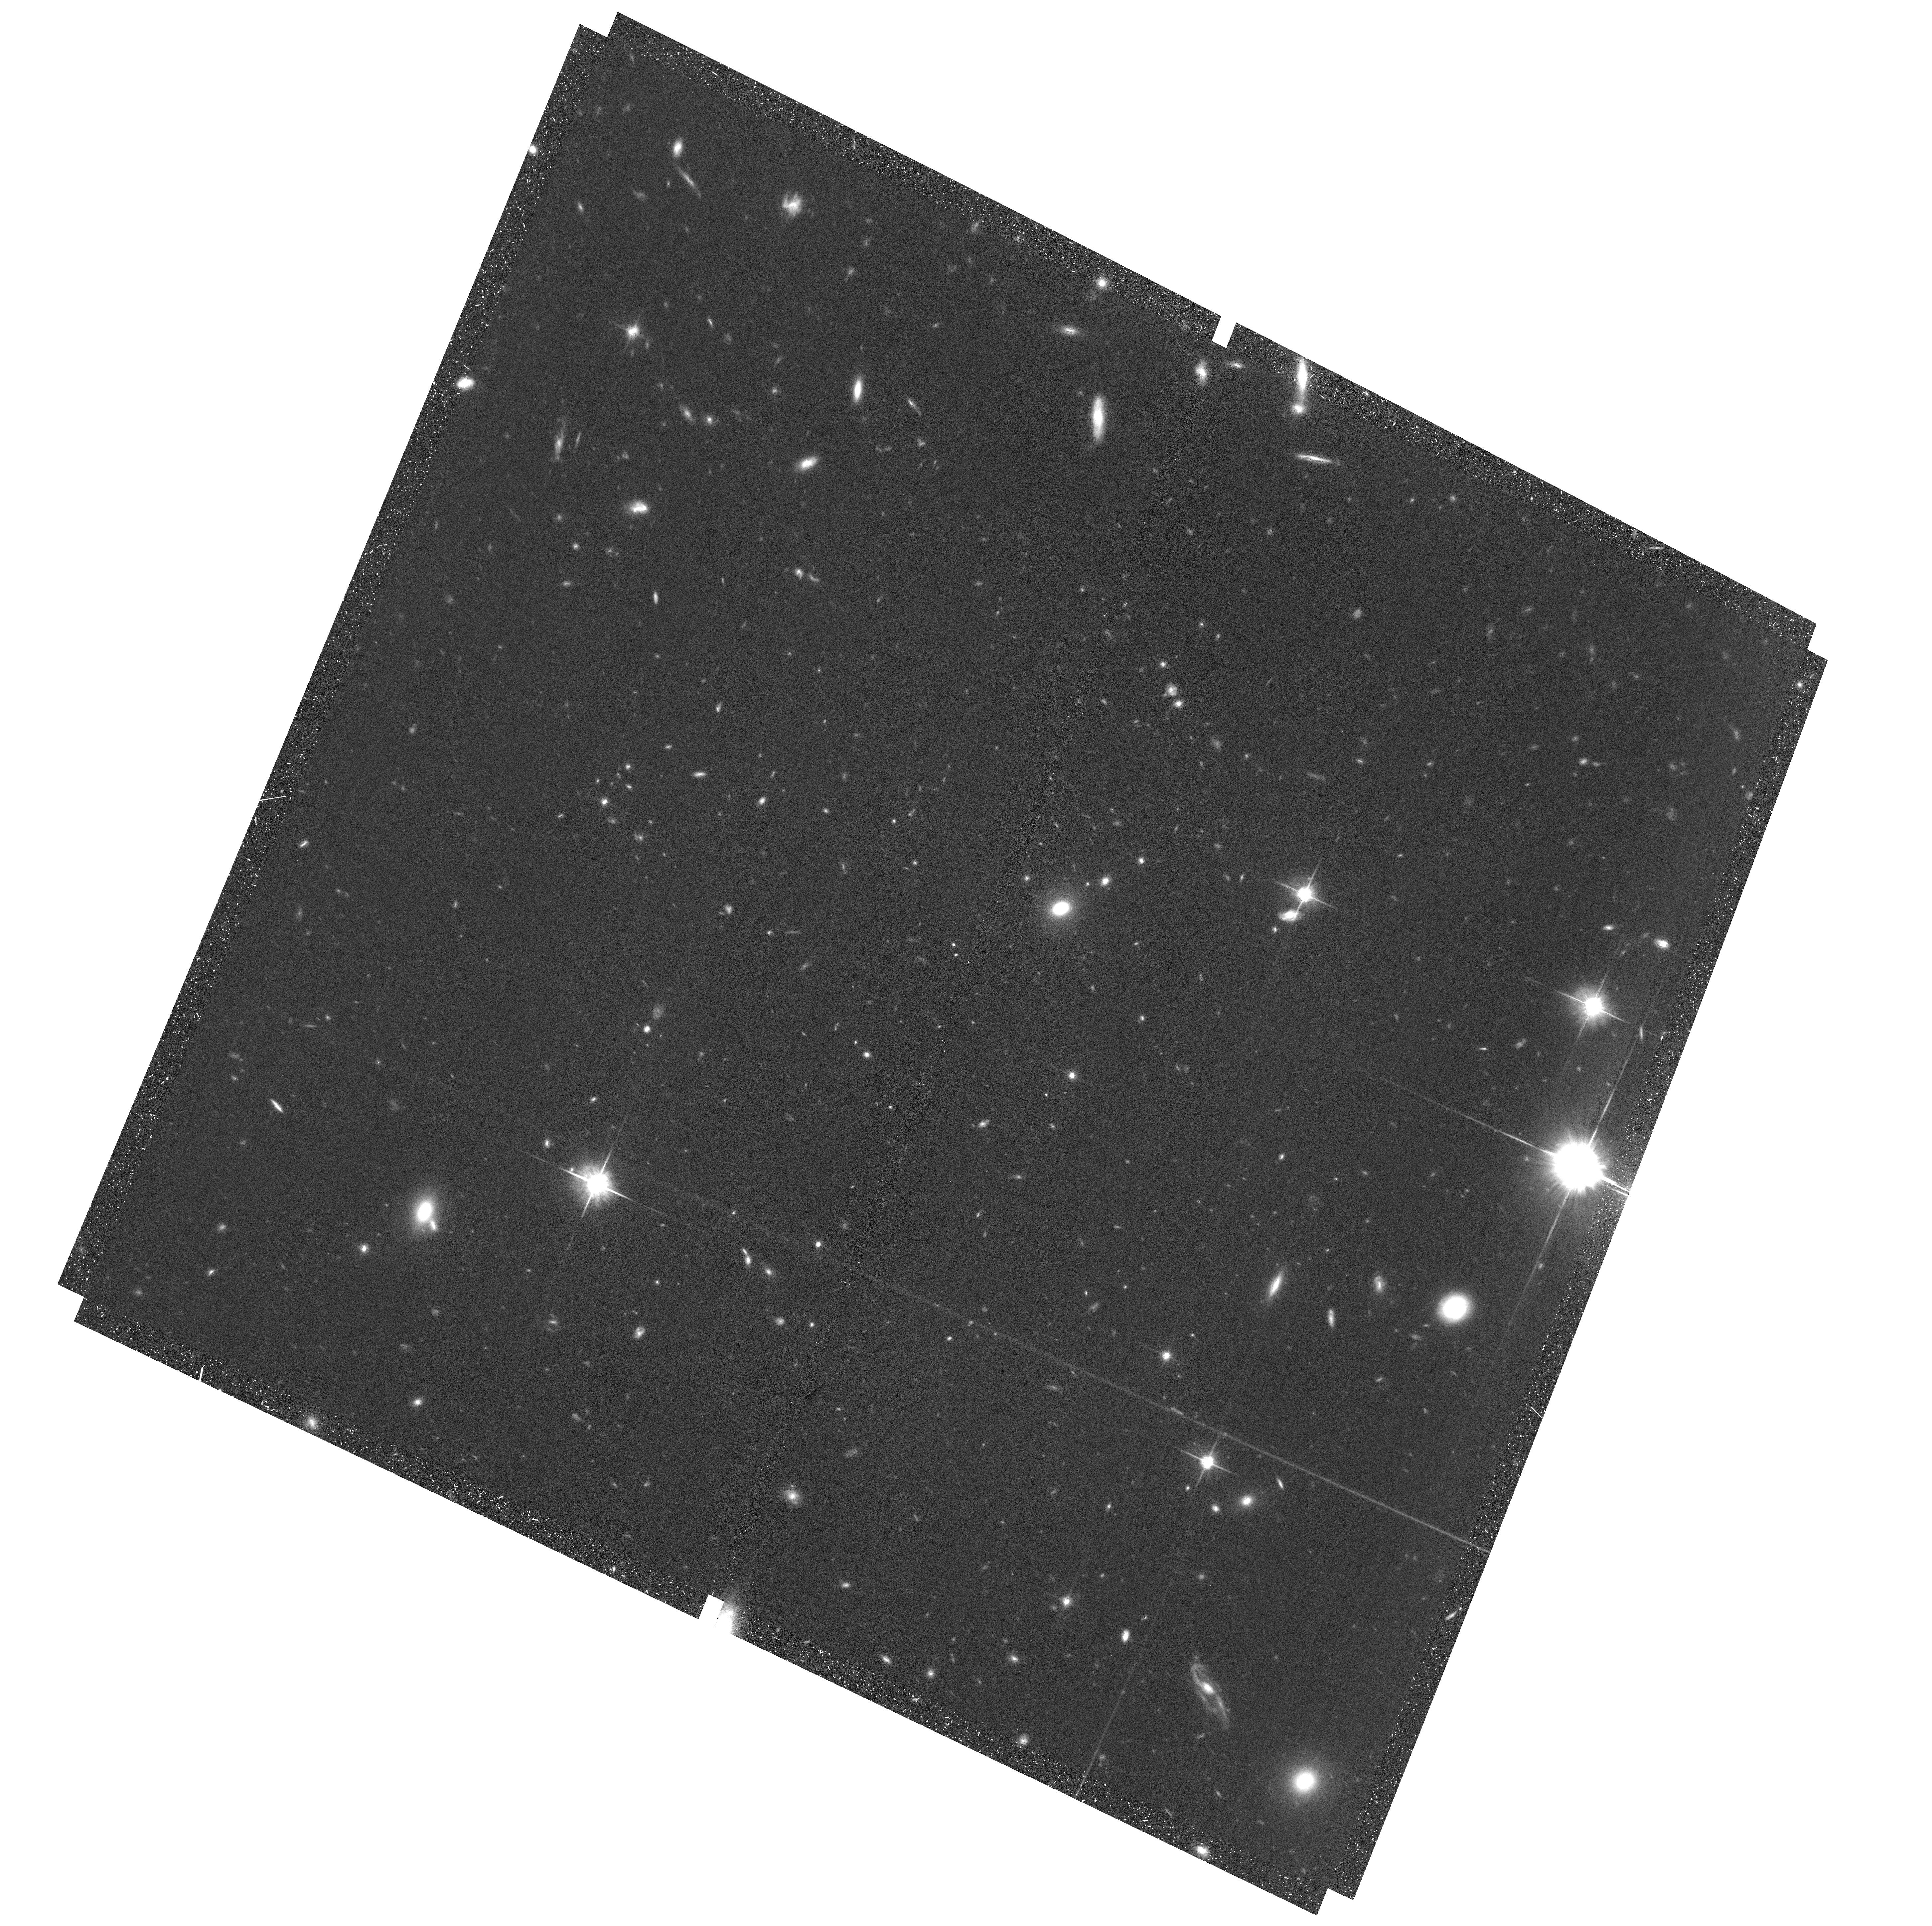
Target: field at RA 342.310°, Dec -44.570°
Instrument: ACS/WFC
Filter: F814W
Exposure: 1.2 h
Observation ID: hst_17908_22_acs_wfc_f814w_jfjz22

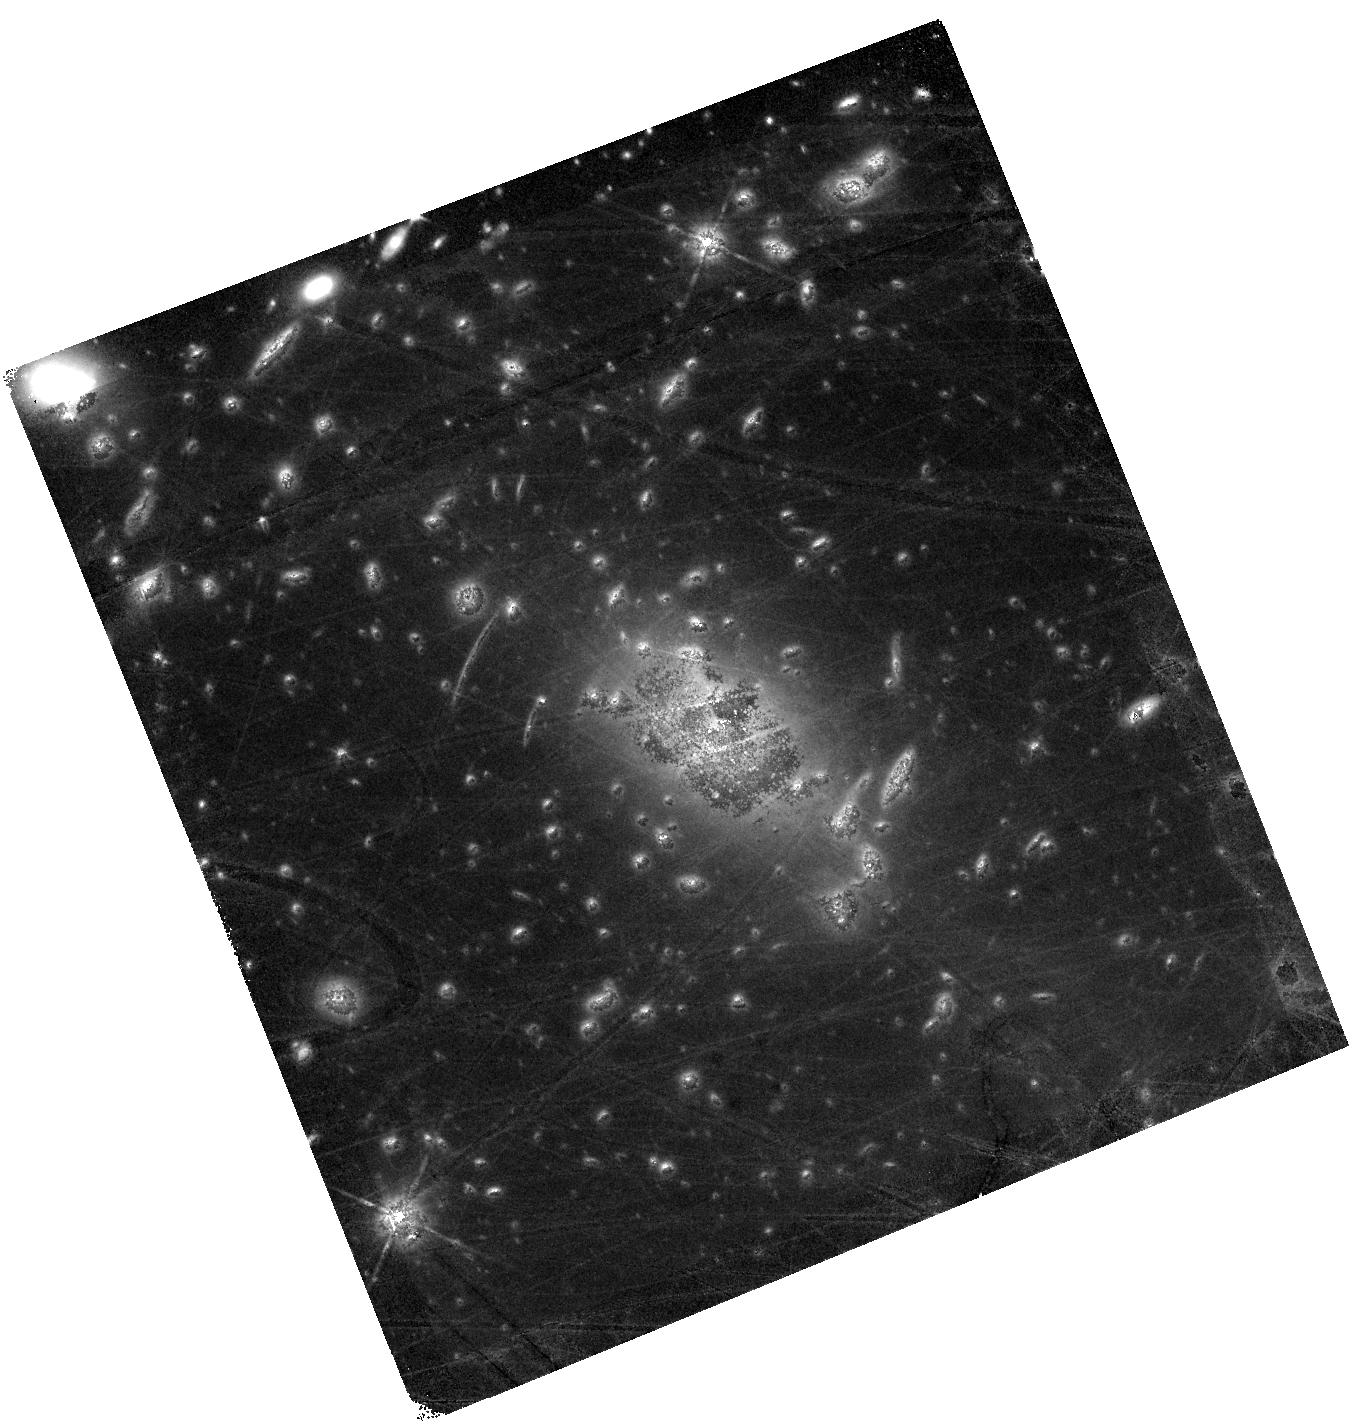
Target: ABELL-S1063
Instrument: WFC3/IR
Filter: F140W
Exposure: 1.4 h
Observation ID: hst_17908_25_wfc3_ir_f140w_ifjz25

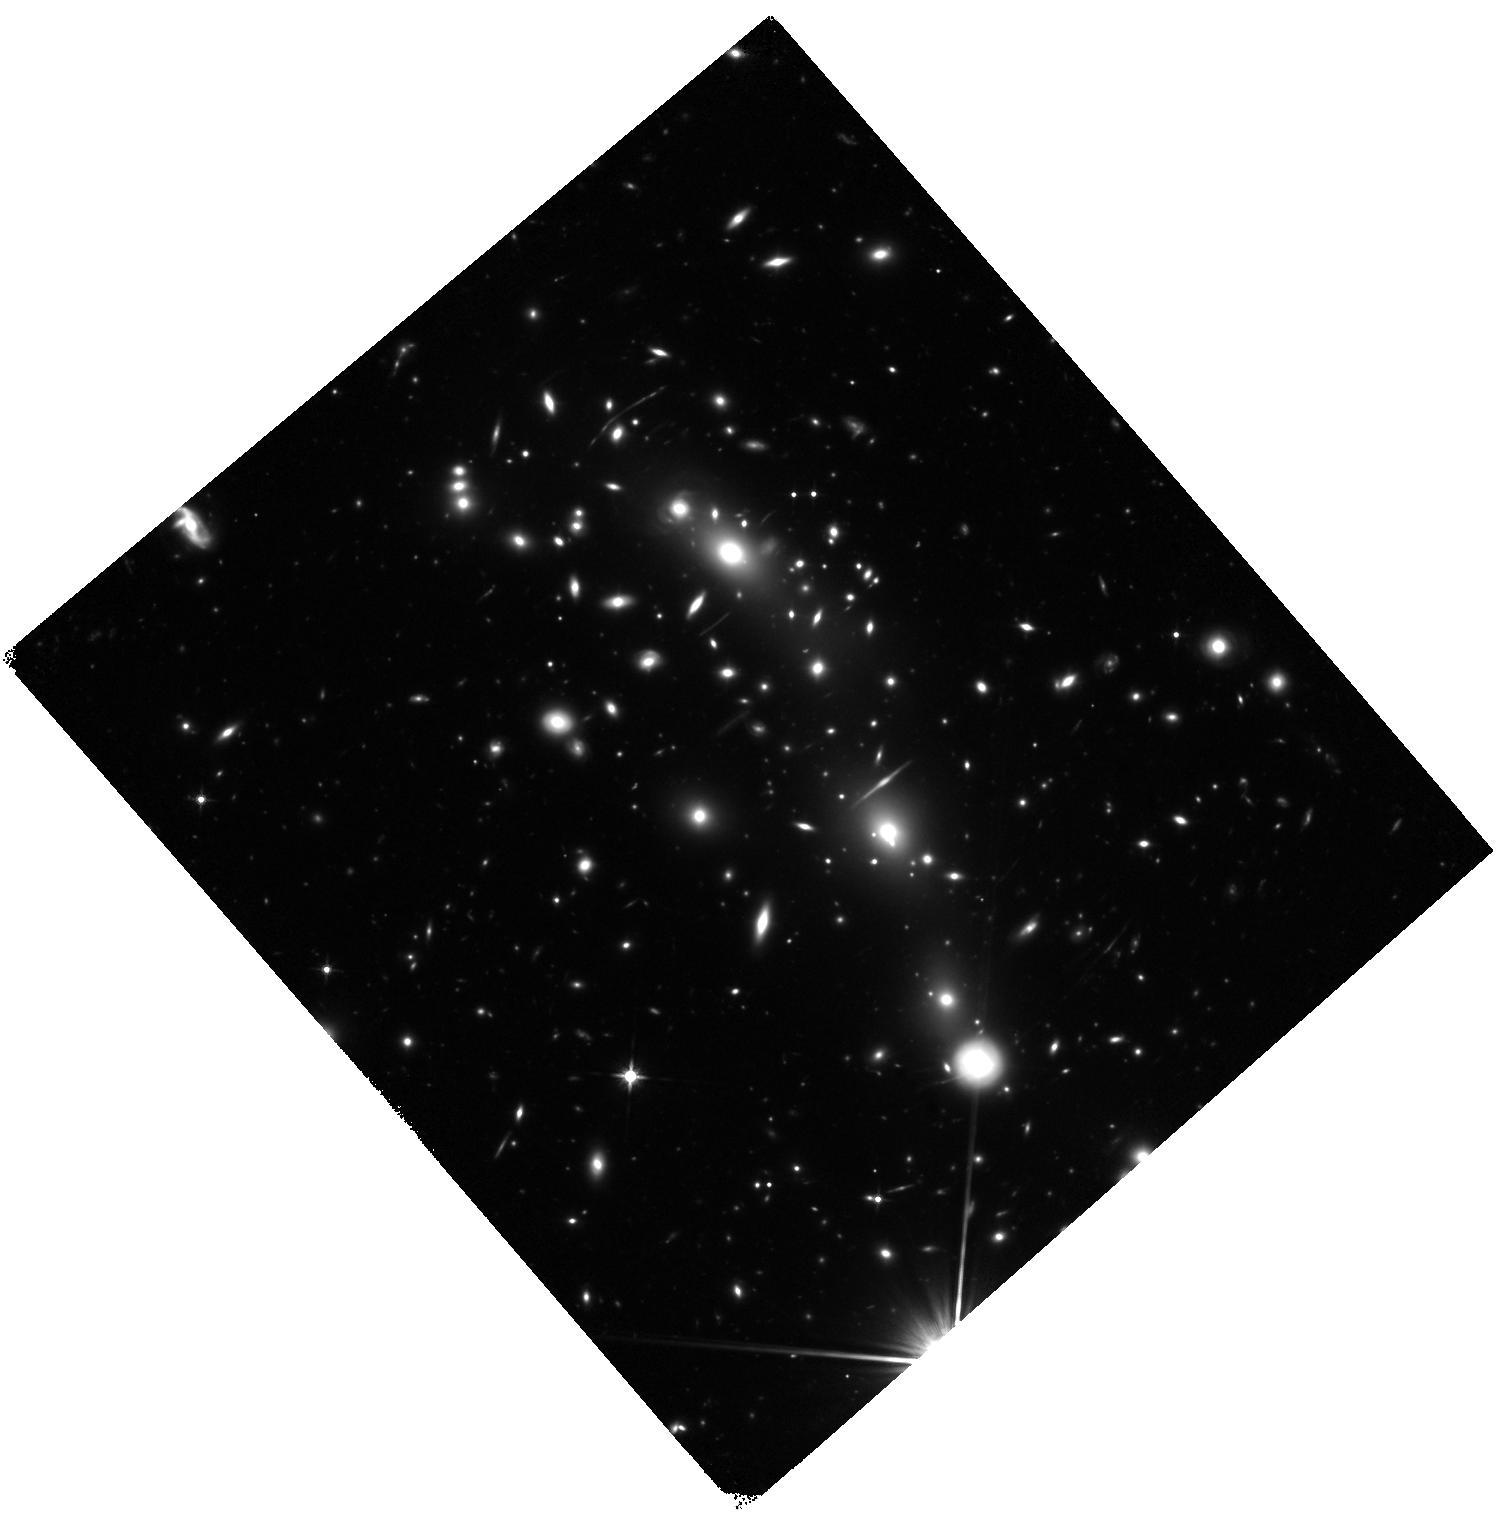
Target: MACSJ0416.1-2403
Instrument: WFC3/IR
Filter: F140W
Exposure: 1.4 h
Observation ID: hst_17908_11_wfc3_ir_f140w_ifjz11

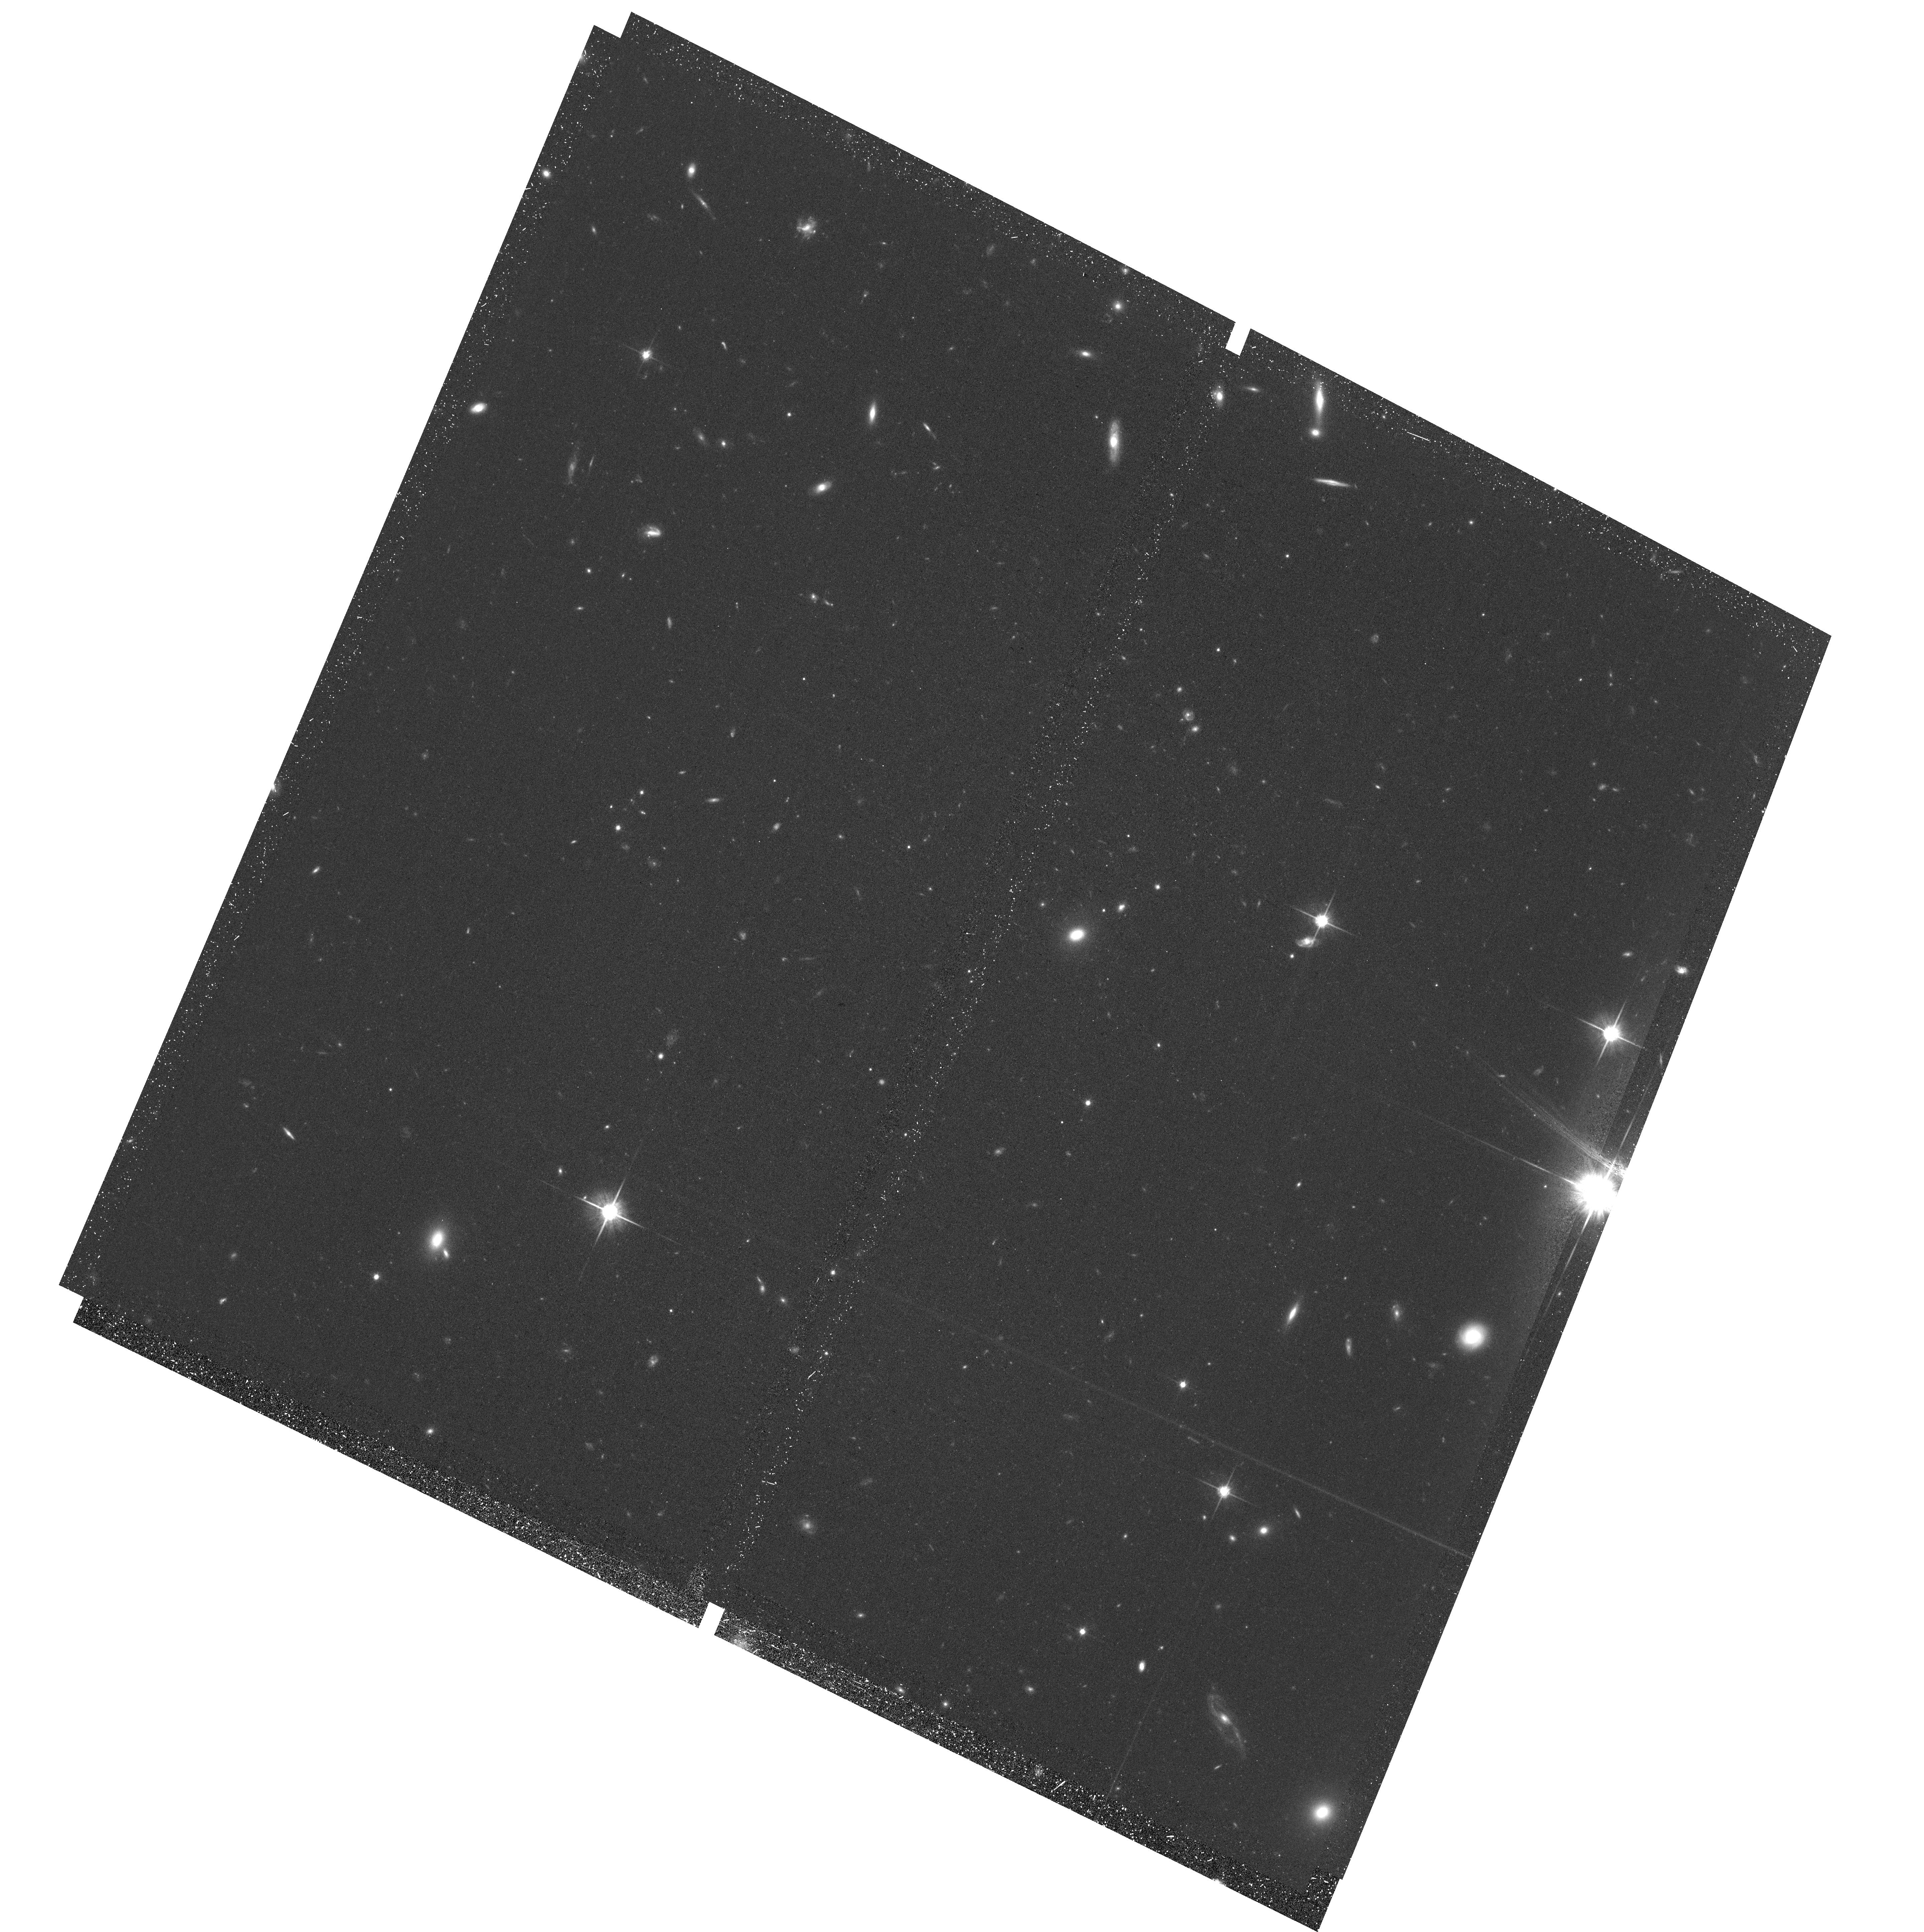
Target: field at RA 342.312°, Dec -44.570°
Instrument: ACS/WFC
Filter: F814W
Exposure: 41 min
Observation ID: hst_17908_21_acs_wfc_f814w_jfjz21

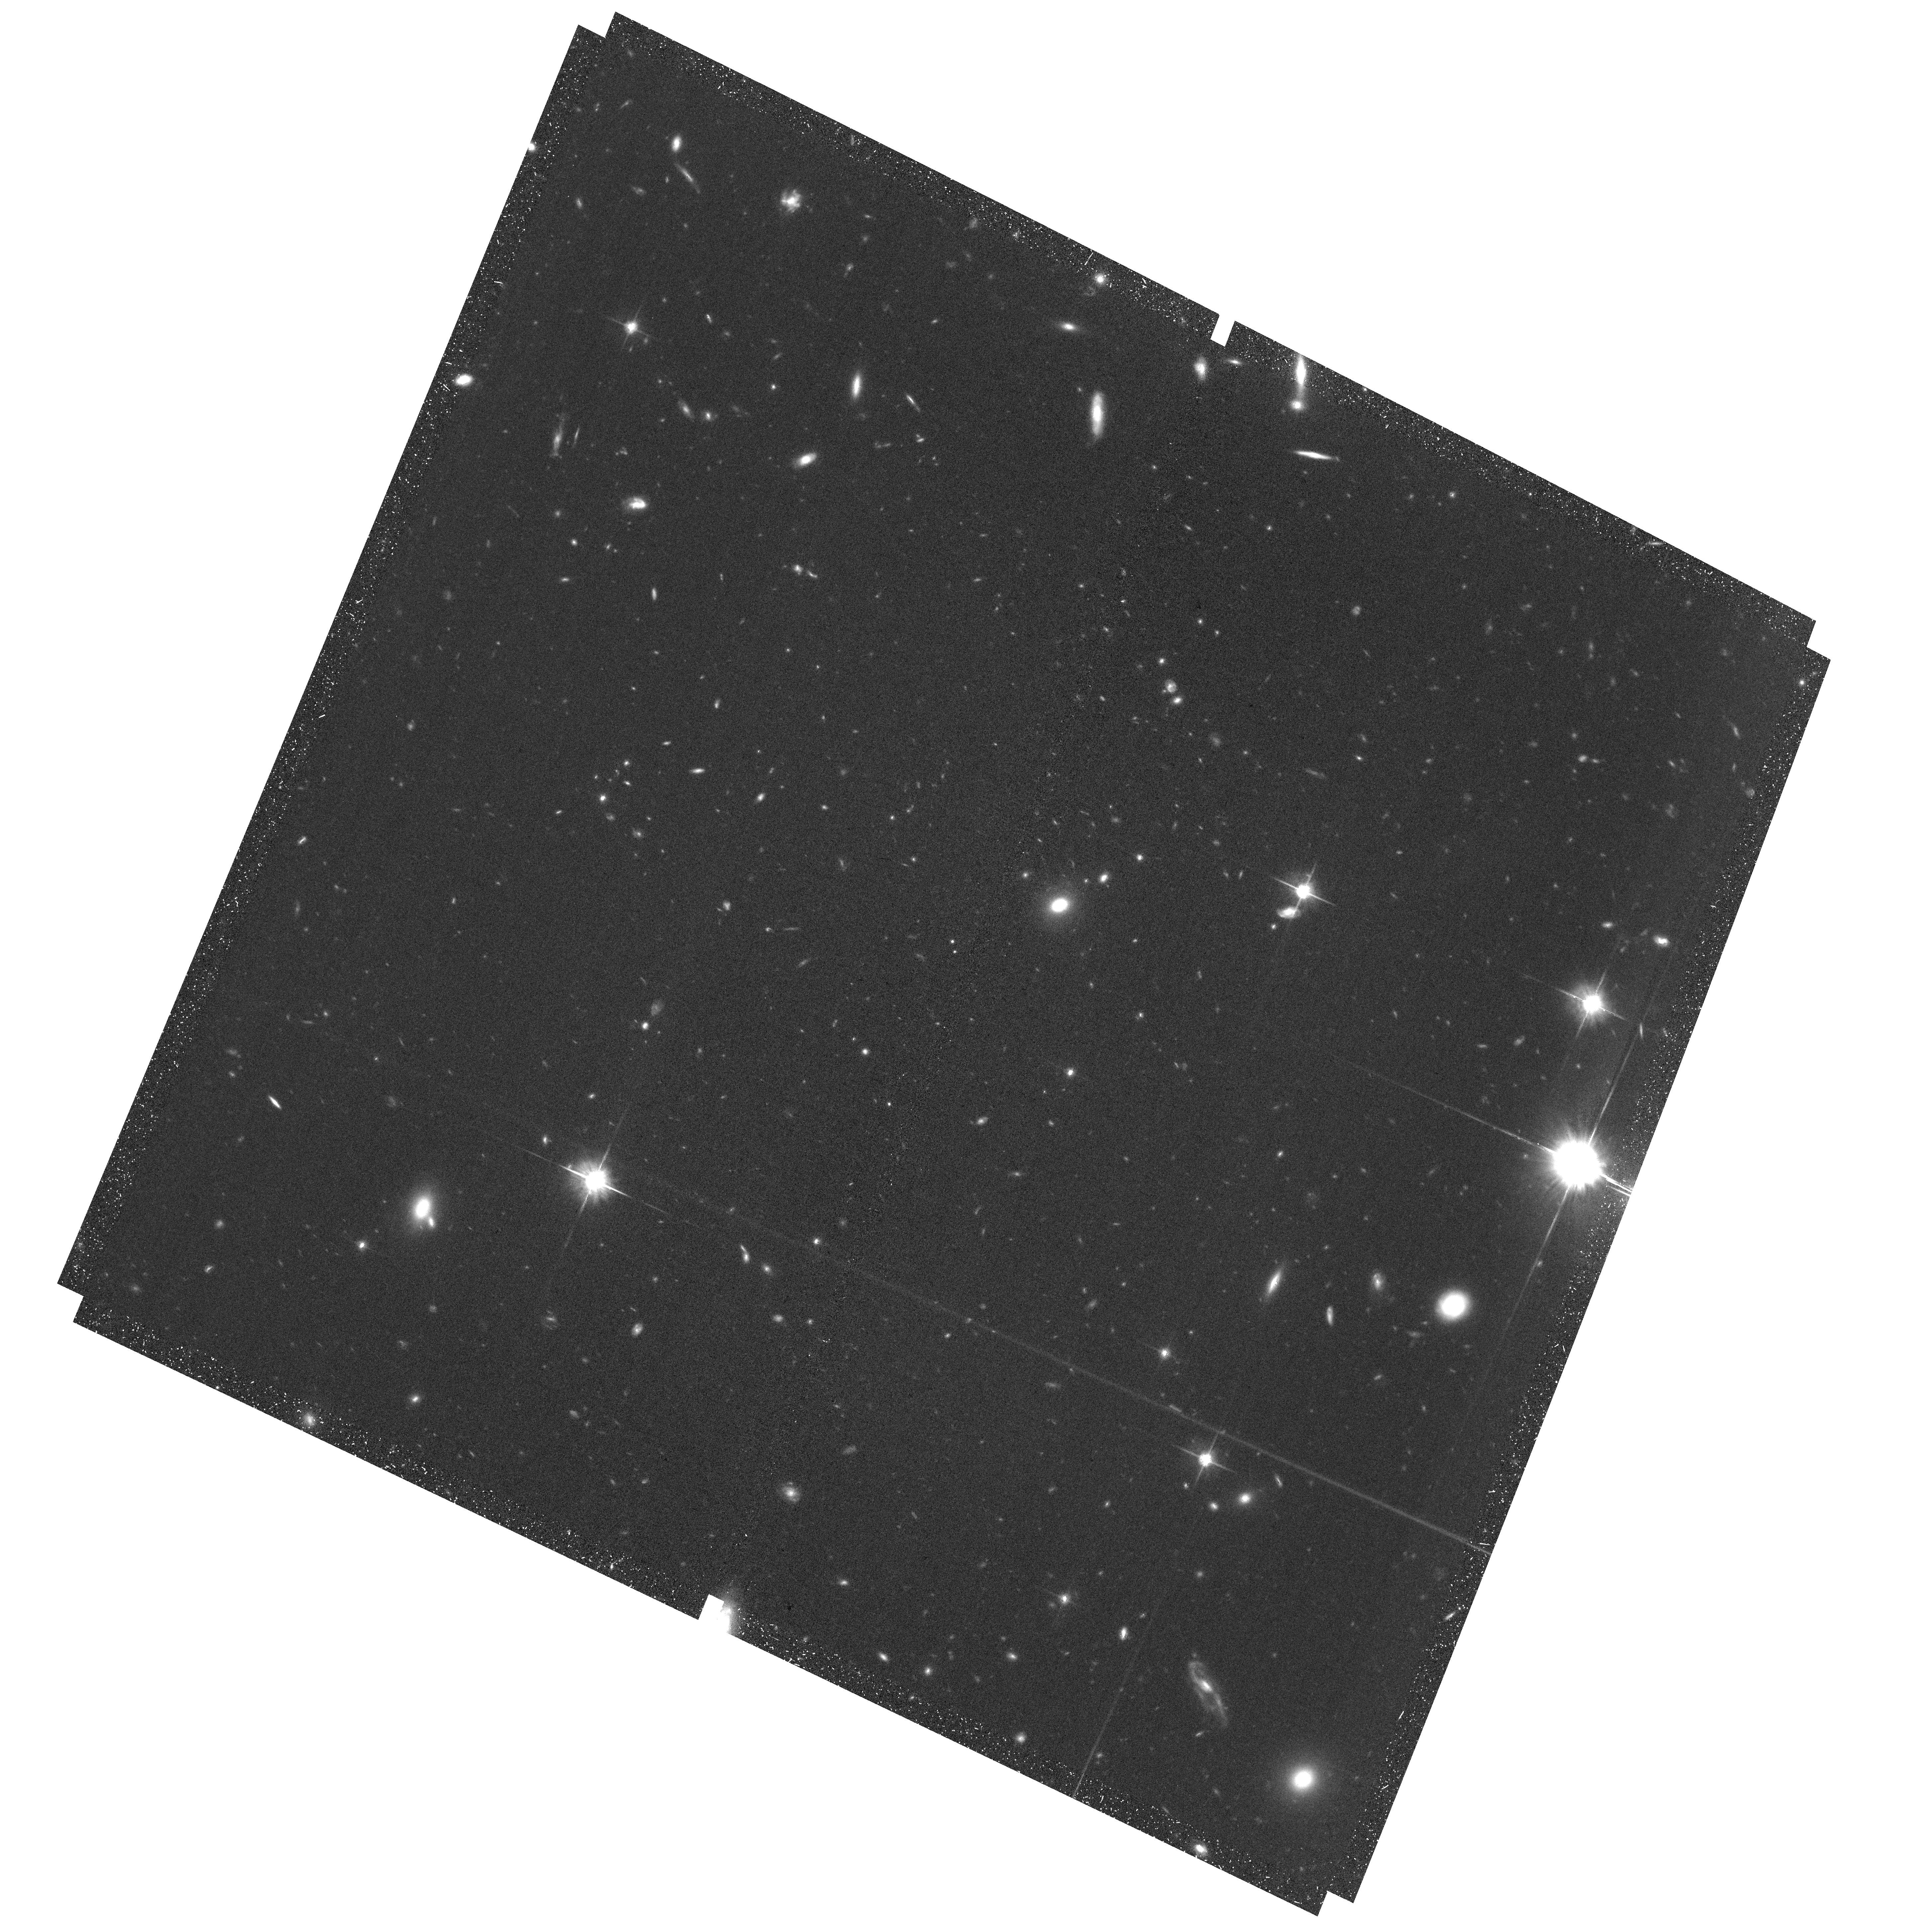
Target: field at RA 342.312°, Dec -44.571°
Instrument: ACS/WFC
Filter: F814W
Exposure: 1.2 h
Observation ID: hst_17908_23_acs_wfc_f814w_jfjz23

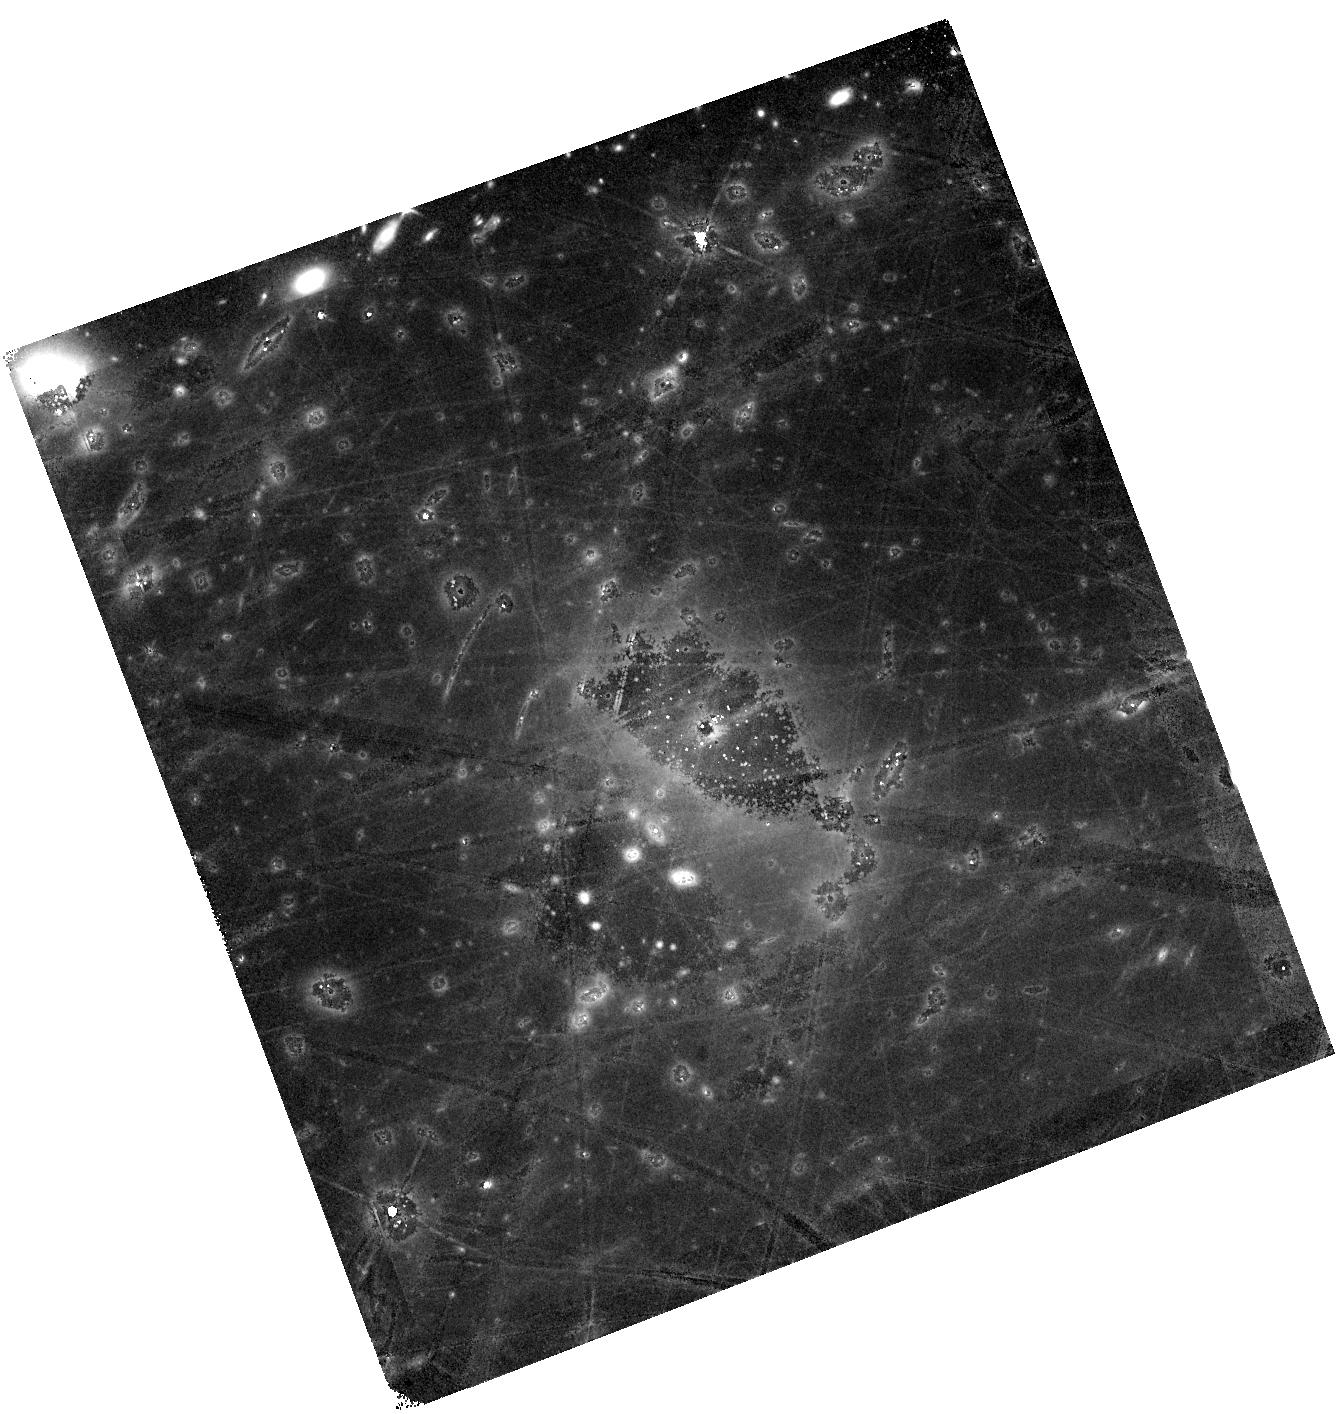
Target: ABELL-S1063
Instrument: WFC3/IR
Filter: F140W
Exposure: 1.4 h
Observation ID: hst_17908_21_wfc3_ir_f140w_ifjz21

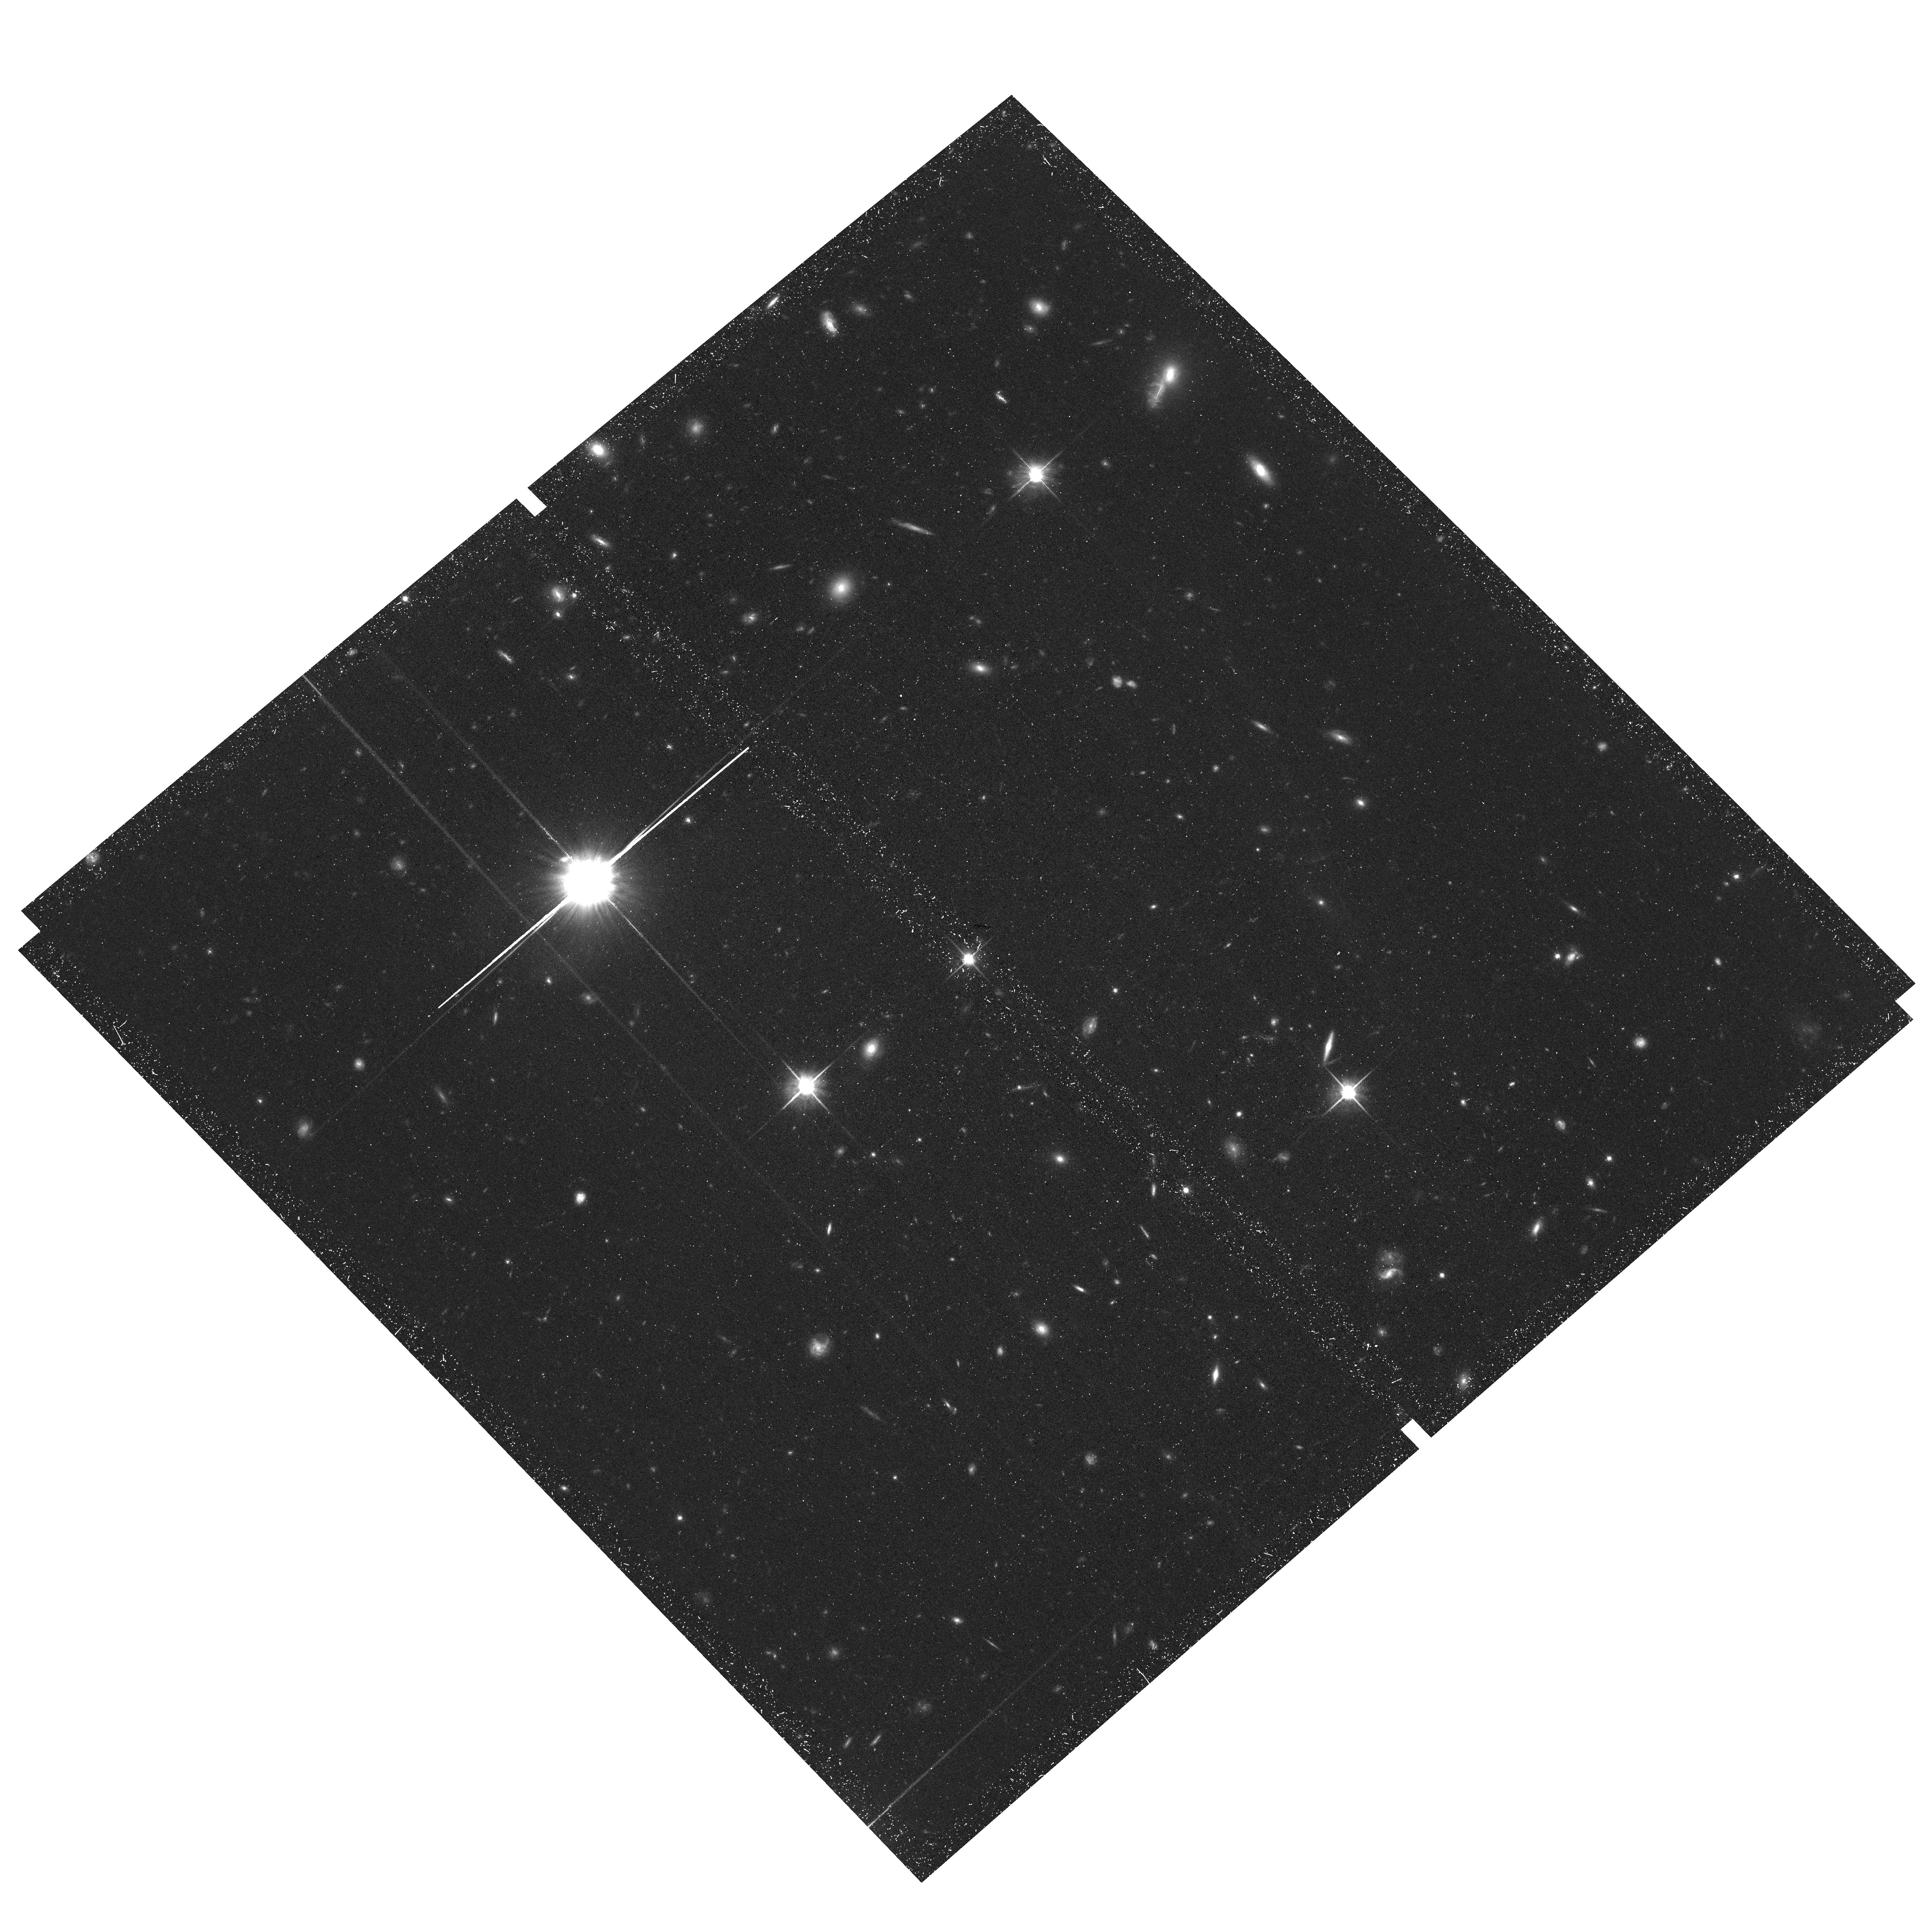
Target: field at RA 342.183°, Dec -44.629°
Instrument: ACS/WFC
Filter: F814W
Exposure: 37 min
Observation ID: hst_17908_z1_acs_wfc_f814w_jfjzz1

To the Frontiers of Time Domain: Supermassive Black Holes and Exotic Stellar Transients in the Early Universe (PI: Hayes, Matthew James)

We propose to obtain deep WFC3/IR images of the two strongest galaxy cluster gravitational lensing fields, and to match the depth and pointing obtained 10 years ago in the Hubble Frontier Fields (HFF) program. Both clusters were recently observed with the deepest JWST programs, and in concert have 20 band imaging from the two telescopes. The new images will leverage HST's legacy data and anchor HST-JWST photometry at a single epoch. We will begin the assembly of a time-series dataset that could ultimately extend over three decades, in a campaign that is closely aligned with the bridge program philosophy. The program will focus on a survey of the universe at redshifts above 6 to search for variable AGN and exotic supernovae. The AGN campaign will identify supermassive black holes (SMBHs) in galaxies of luminosities that hitherto could not be tested at these redshifts, and measure the number density of SMBHs in the reionization epoch. Its results will determine (or place the strongest practical constraints on) SMBH formation mechanisms, which are critical to our theoretical understanding of galaxy evolution. The SN campaign is optimized to identify and monitor the rarest transients including super-luminous SNe and pair-instability SNe, as well as a foreground of lensed SNe at lower-z. The progenitor stars of these SNe represent the very highest masses, and will facilitate unique tests of the upper end of the IMF at an epoch when there are contested claims regarding its evolution.